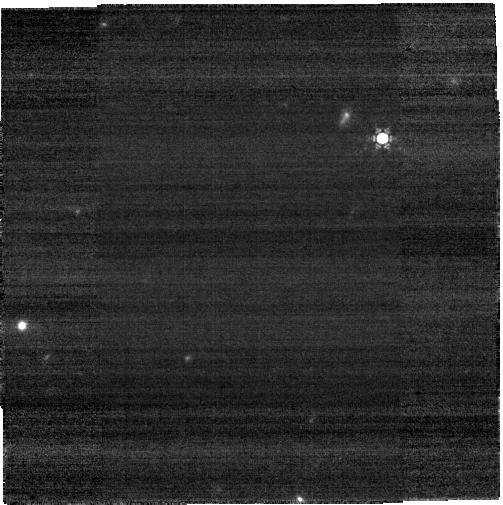
Target: J134040.24+281328.1. Instrument: NIRCAM. Filter: F430M. Exposure: 6 min. Observation ID: jw01205-o002_t001_nircam_clear-f430m-sub400p

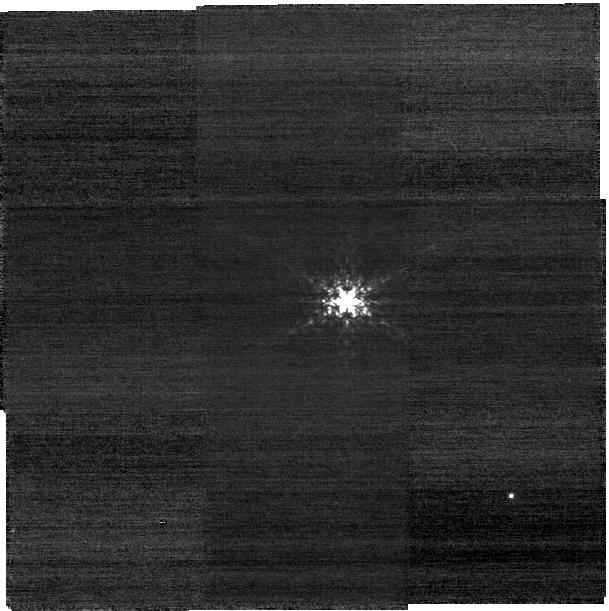
Target: 2M13404517+2819069. Instrument: NIRCAM. Filter: F210M. Exposure: 8 min. Observation ID: jw01205-o003_t002_nircam_clear-f210m-sub400p

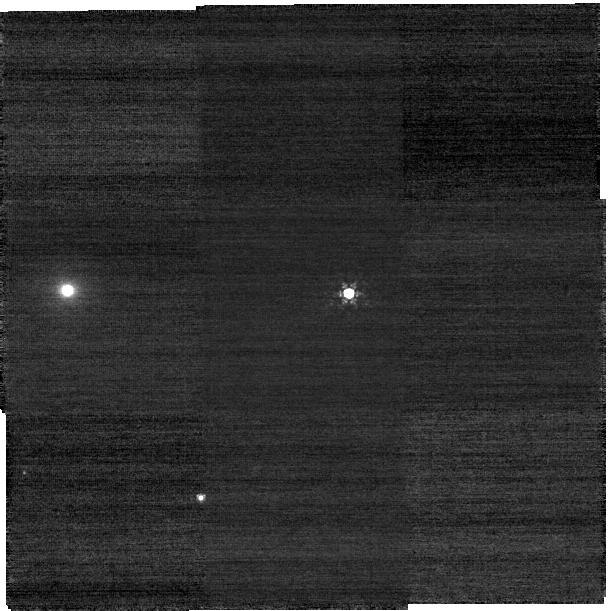
Target: J073103.12+445949.4. Instrument: NIRCAM. Filter: F210M. Exposure: 10 min. Observation ID: jw01205-o005_t003_nircam_clear-f210m-sub400p

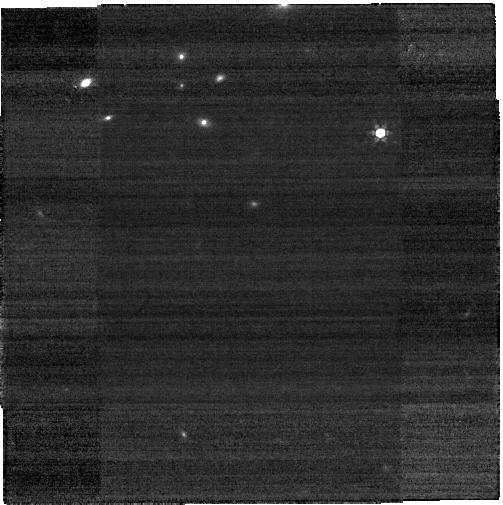
Target: SDSSJ1148+5251. Instrument: NIRCAM. Filter: F360M. Exposure: 4 min. Observation ID: jw01205-o009_t007_nircam_clear-f360m-sub400p

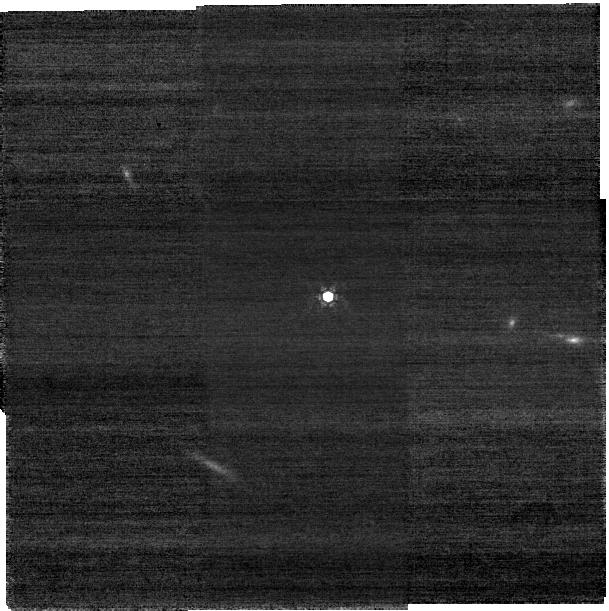
Target: ULASJ112001.48+064124.3. Instrument: NIRCAM. Filter: F210M. Exposure: 21 min. Observation ID: jw01205-o007_t005_nircam_clear-f210m-sub400p

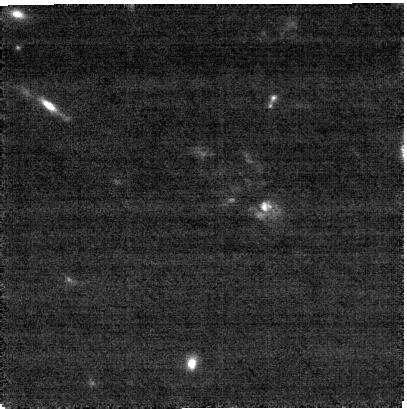
Target: TGSSJ1530+1049. Instrument: NIRCAM. Filter: F210M. Exposure: 43 min. Observation ID: jw01205-o015_t011_nircam_clear-f210m-sub400p

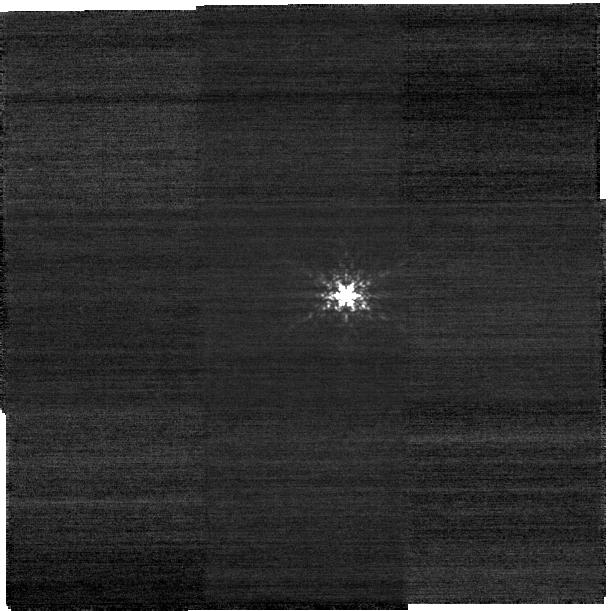
Target: 2M22390990+0207329. Instrument: NIRCAM. Filter: F210M. Exposure: 6 min. Observation ID: jw01205-o013_t010_nircam_clear-f210m-sub400p

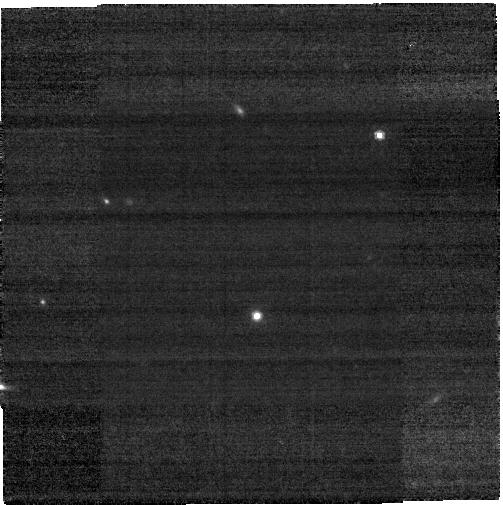
Target: J2239+0207. Instrument: NIRCAM. Filter: F480M. Exposure: 18 min. Observation ID: jw01205-o012_t009_nircam_clear-f480m-sub400p

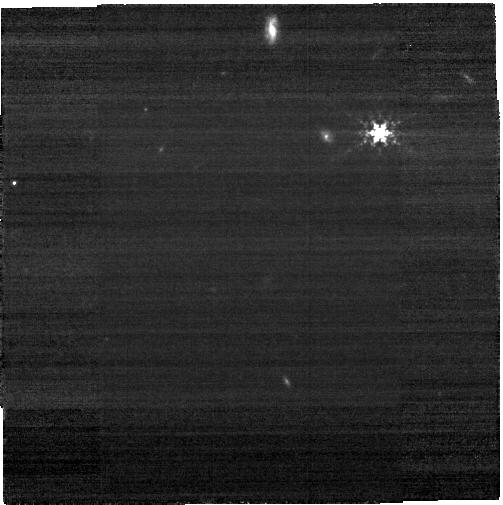
Target: 2M11482526+5254161. Instrument: NIRCAM. Filter: F360M. Exposure: 4 min. Observation ID: jw01205-o010_t008_nircam_clear-f360m-sub400p

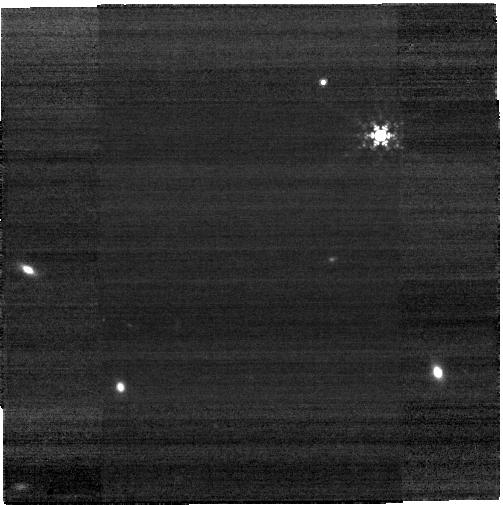
Target: 2M07312822+4505363. Instrument: NIRCAM. Filter: F410M. Exposure: 4 min. Observation ID: jw01205-o006_t004_nircam_clear-f410m-sub400p

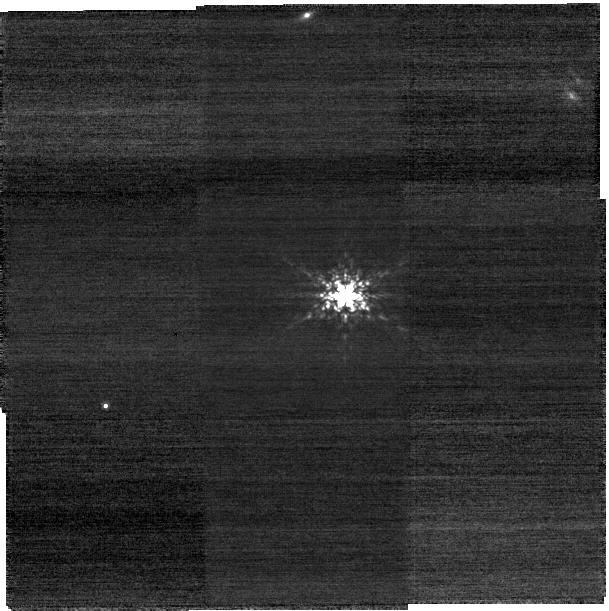
Target: 2M11202226+0645117. Instrument: NIRCAM. Filter: F210M. Exposure: 8 min. Observation ID: jw01205-o008_t006_nircam_clear-f210m-sub400p

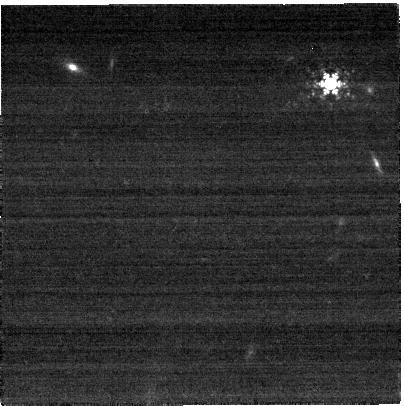
Target: 2M15300980+1050533. Instrument: NIRCAM. Filter: F430M. Exposure: 4 min. Observation ID: jw01205-o016_t012_nircam_clear-f430m-sub400p

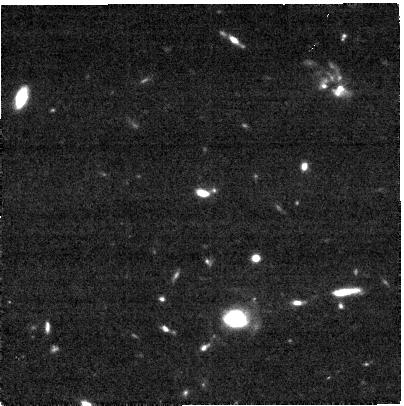
Target: TGSSJ1530+1049. Instrument: NIRCAM. Filter: F300M. Exposure: 22 min. Observation ID: jw01205-o015_t011_nircam_clear-f300m-sub400p

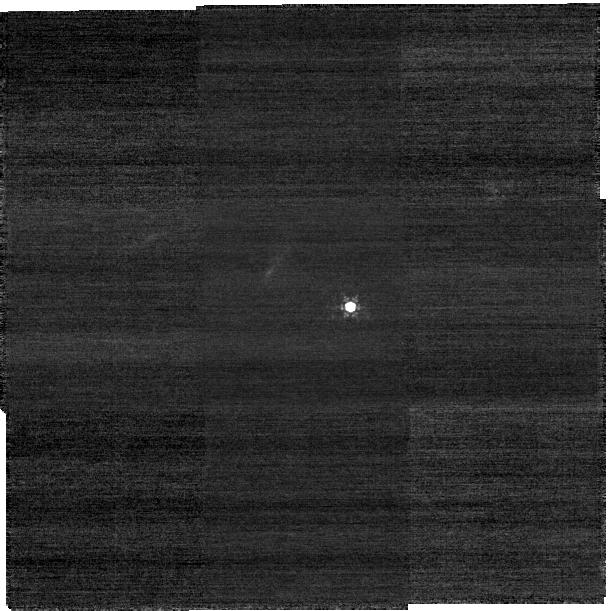
Target: J134040.24+281328.1. Instrument: NIRCAM. Filter: F210M. Exposure: 10 min. Observation ID: jw01205-o002_t001_nircam_clear-f210m-sub400p

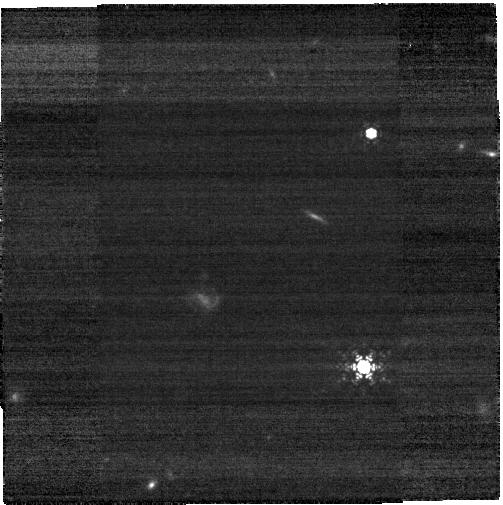
Target: ULASJ112001.48+064124.3. Instrument: NIRCAM. Filter: F480M. Exposure: 12 min. Observation ID: jw01205-o007_t005_nircam_clear-f480m-sub400p

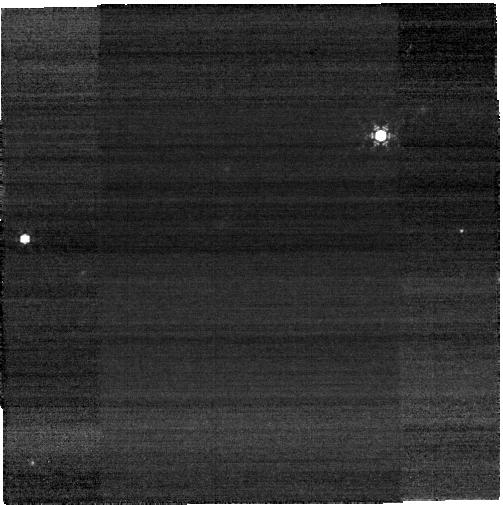
Target: 2M13404517+2819069. Instrument: NIRCAM. Filter: F430M. Exposure: 4 min. Observation ID: jw01205-o003_t002_nircam_clear-f430m-sub400p

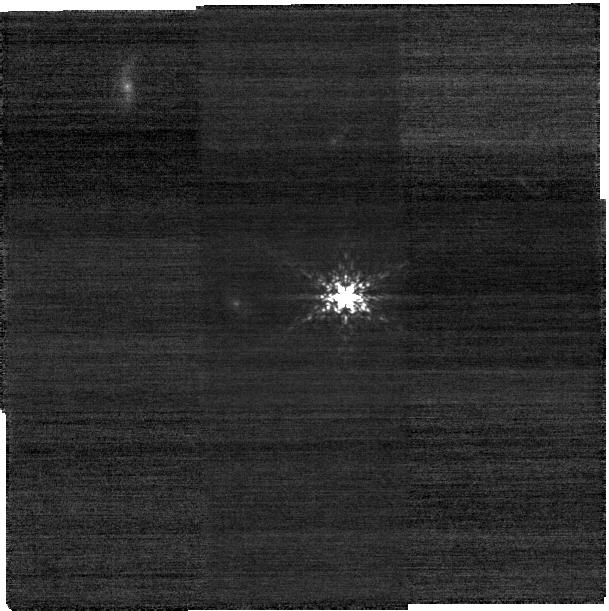
Target: 2M11482526+5254161. Instrument: NIRCAM. Filter: F210M. Exposure: 8 min. Observation ID: jw01205-o010_t008_nircam_clear-f210m-sub400p

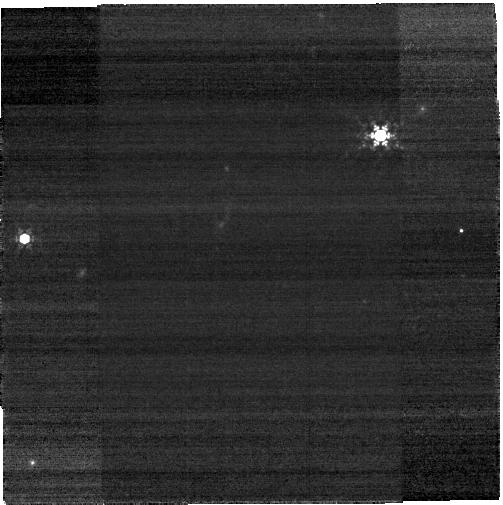
Target: 2M13404517+2819069. Instrument: NIRCAM. Filter: F410M. Exposure: 4 min. Observation ID: jw01205-o003_t002_nircam_clear-f410m-sub400p

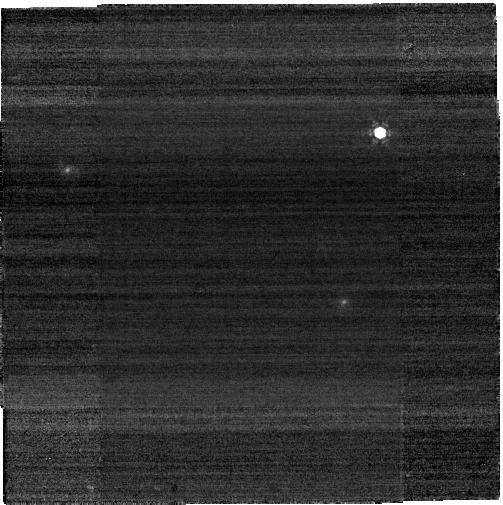
Target: 2M22390990+0207329. Instrument: NIRCAM. Filter: F480M. Exposure: 2 min. Observation ID: jw01205-o013_t010_nircam_clear-f480m-sub400p

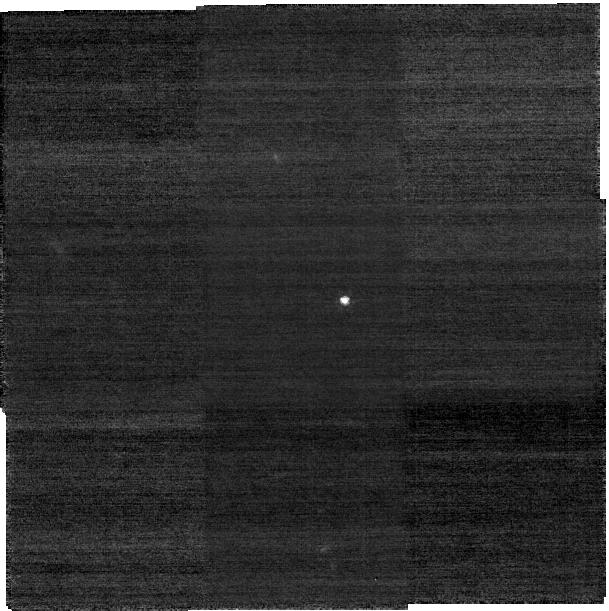
Target: J2239+0207. Instrument: NIRCAM. Filter: F210M. Exposure: 35 min. Observation ID: jw01205-o012_t009_nircam_clear-f210m-sub400p

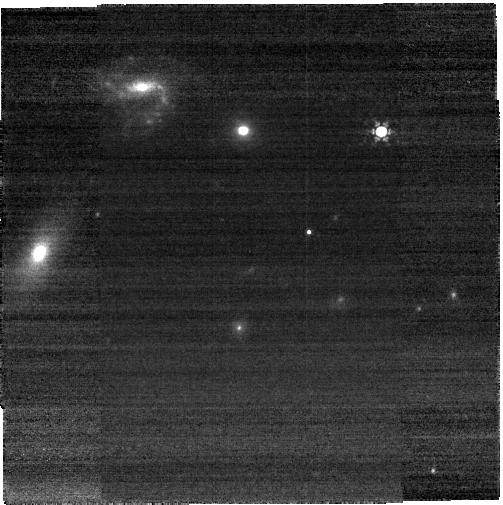
Target: J073103.12+445949.4. Instrument: NIRCAM. Filter: F410M. Exposure: 4 min. Observation ID: jw01205-o005_t003_nircam_clear-f410m-sub400p

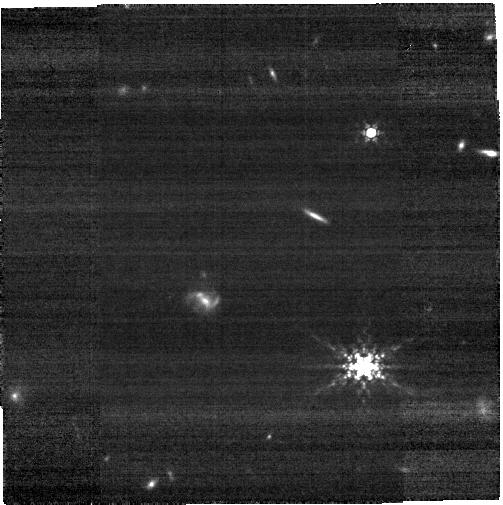
Target: ULASJ112001.48+064124.3. Instrument: NIRCAM. Filter: F360M. Exposure: 9 min. Observation ID: jw01205-o007_t005_nircam_clear-f360m-sub400p

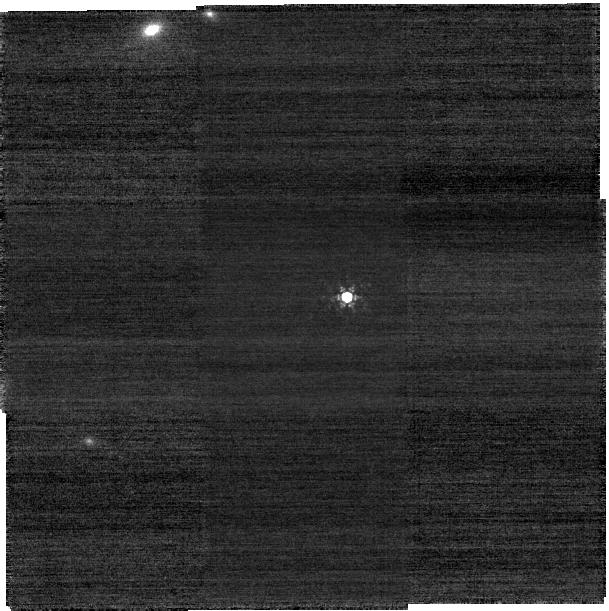
Target: SDSSJ1148+5251. Instrument: NIRCAM. Filter: F210M. Exposure: 10 min. Observation ID: jw01205-o009_t007_nircam_clear-f210m-sub400p

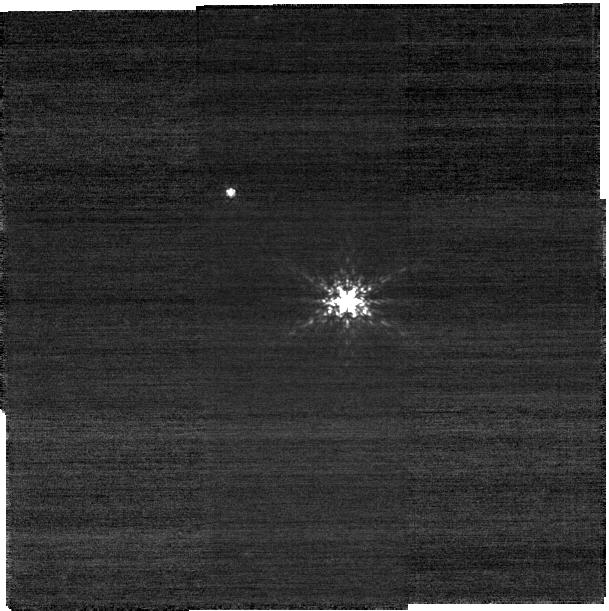
Target: 2M07312822+4505363. Instrument: NIRCAM. Filter: F210M. Exposure: 8 min. Observation ID: jw01205-o006_t004_nircam_clear-f210m-sub400p

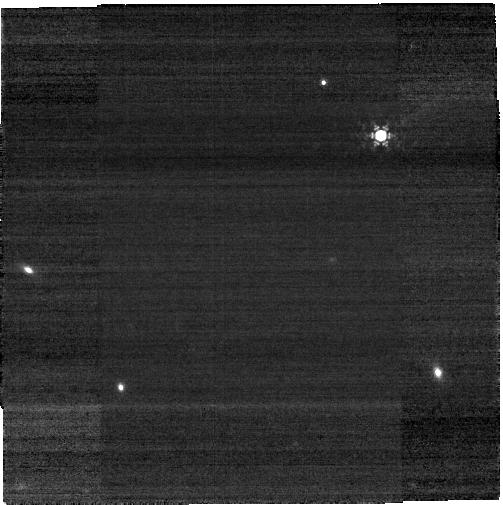
Target: 2M07312822+4505363. Instrument: NIRCAM. Filter: F430M. Exposure: 4 min. Observation ID: jw01205-o006_t004_nircam_clear-f430m-sub400p

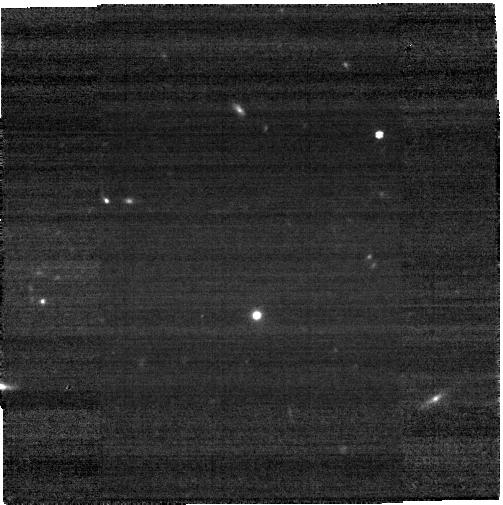
Target: J2239+0207. Instrument: NIRCAM. Filter: F360M. Exposure: 18 min. Observation ID: jw01205-o012_t009_nircam_clear-f360m-sub400p

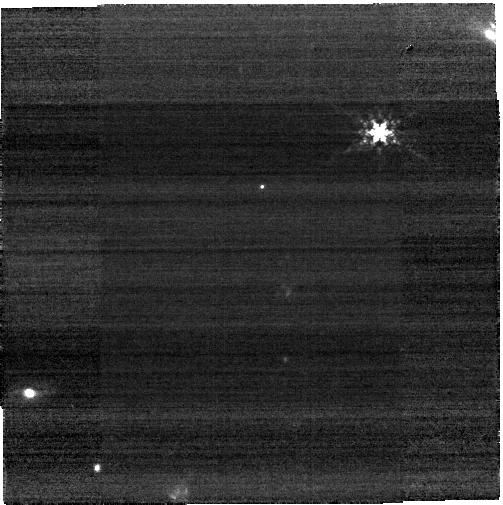
Target: 2M11202226+0645117. Instrument: NIRCAM. Filter: F360M. Exposure: 4 min. Observation ID: jw01205-o008_t006_nircam_clear-f360m-sub400p

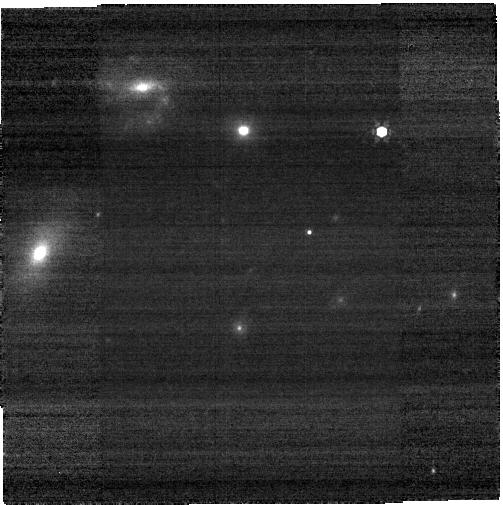
Target: J073103.12+445949.4. Instrument: NIRCAM. Filter: F430M. Exposure: 6 min. Observation ID: jw01205-o005_t003_nircam_clear-f430m-sub400p

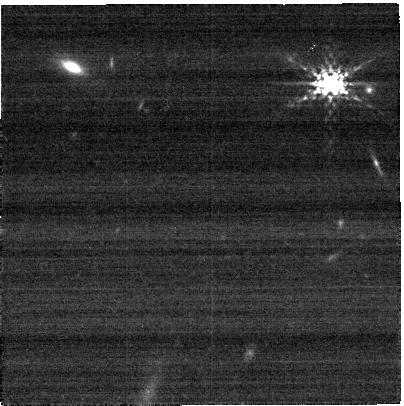
Target: 2M15300980+1050533. Instrument: NIRCAM. Filter: F300M. Exposure: 4 min. Observation ID: jw01205-o016_t012_nircam_clear-f300m-sub400p

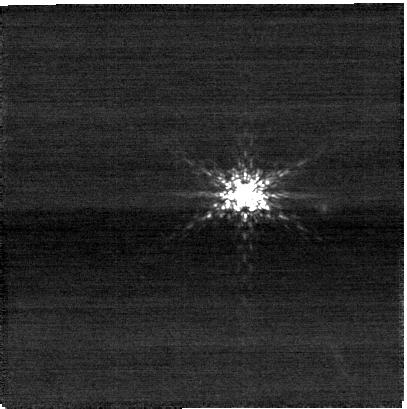
Target: 2M15300980+1050533. Instrument: NIRCAM. Filter: F210M. Exposure: 8 min. Observation ID: jw01205-o016_t012_nircam_clear-f210m-sub400p

Formation Histories and Stellar Masses of Very High-z Quasars (PI: Rieke, George)

Attempts to image the hosts of very high redshift quasars have been frustratingly difficult. What detections there are have been made in the near infrared, i.e., rest frame ultraviolet. Hence, it is difficult to interpret the results: a small amount of very recent star formation could dominate the signals. Nonetheless, the limits have raised the question of whether the local Magorrian relation holds this early in galaxy evolution. Dynamical masses from the 157 micron [CII] line, indicate a roughly normal (i.e., Magorrian) ratio of total mass to black hole mass (but of course, with no measure of the relative mass in dark matter, stars, and gas). In this program (ID 1205), we will use a combination of IFU spectroscopy and NIRCam imaging to search much more deeply and definitively for host galaxies around five high redshift AGNs.